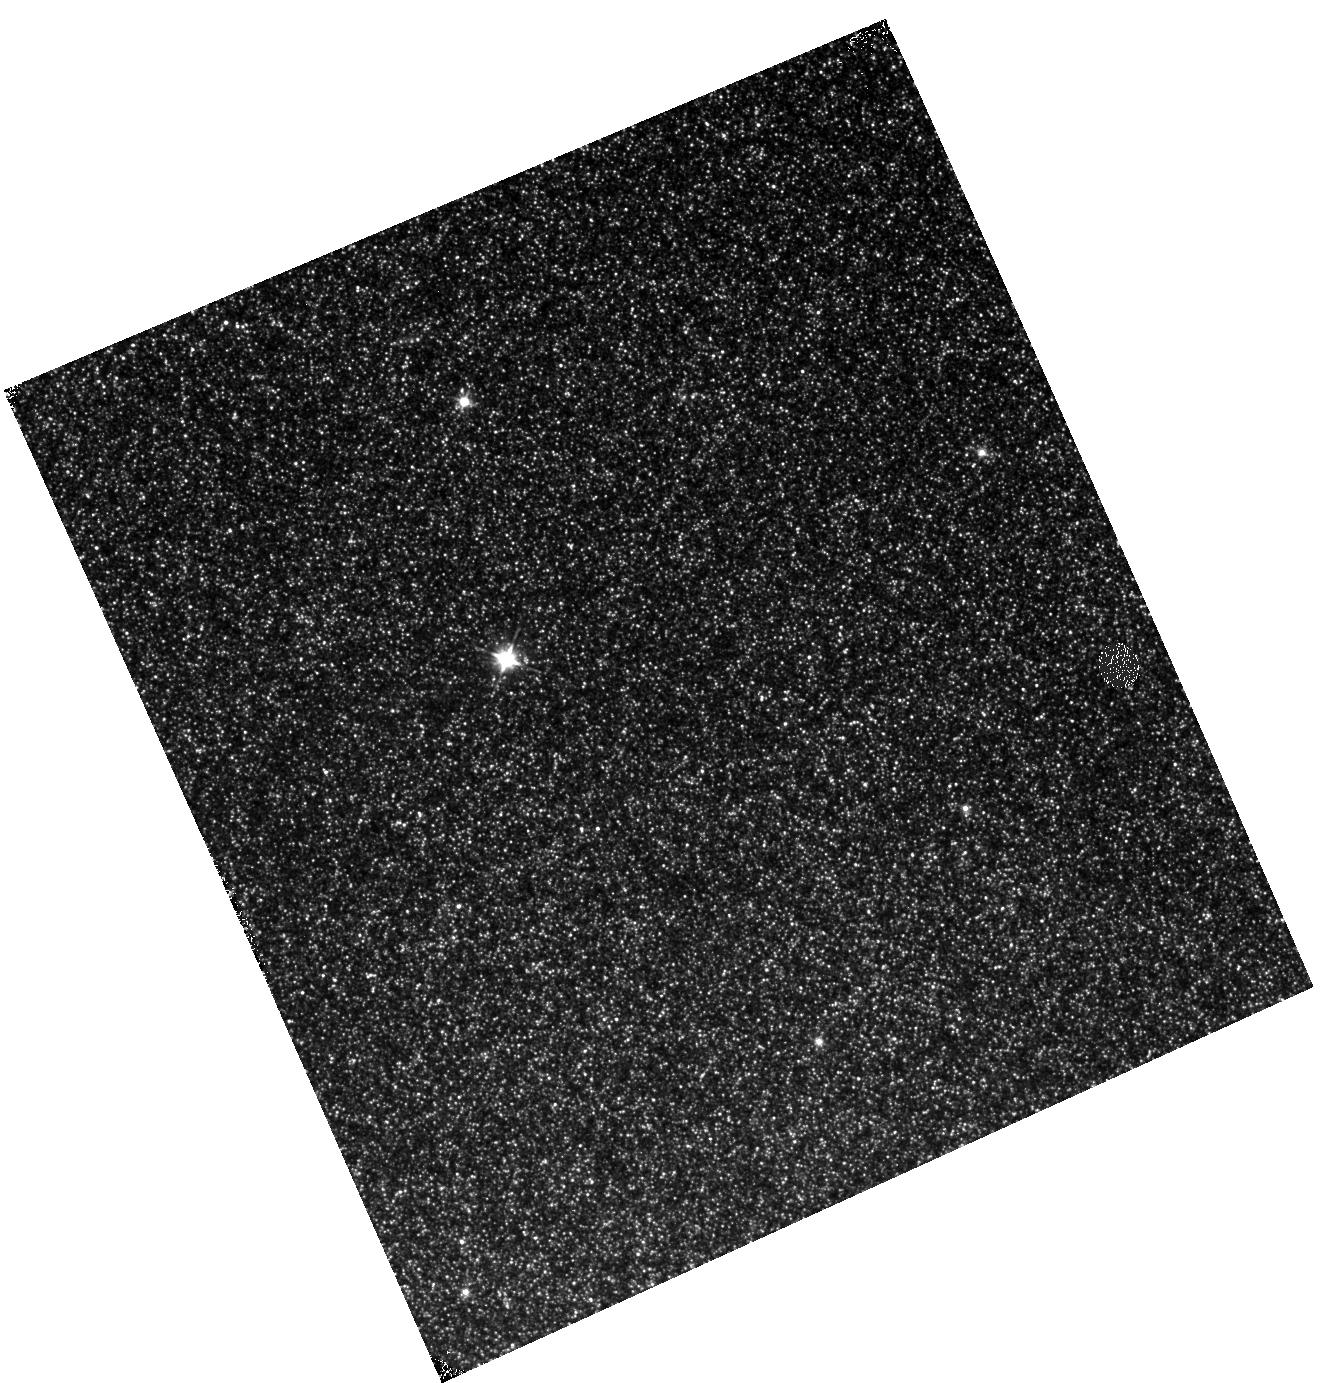
Target: M31-B03-F05-IR
Instrument: WFC3/IR
Filter: F110W
Exposure: 12 min
Observation ID: hst_12109_05_wfc3_ir_f110w_ibfn05

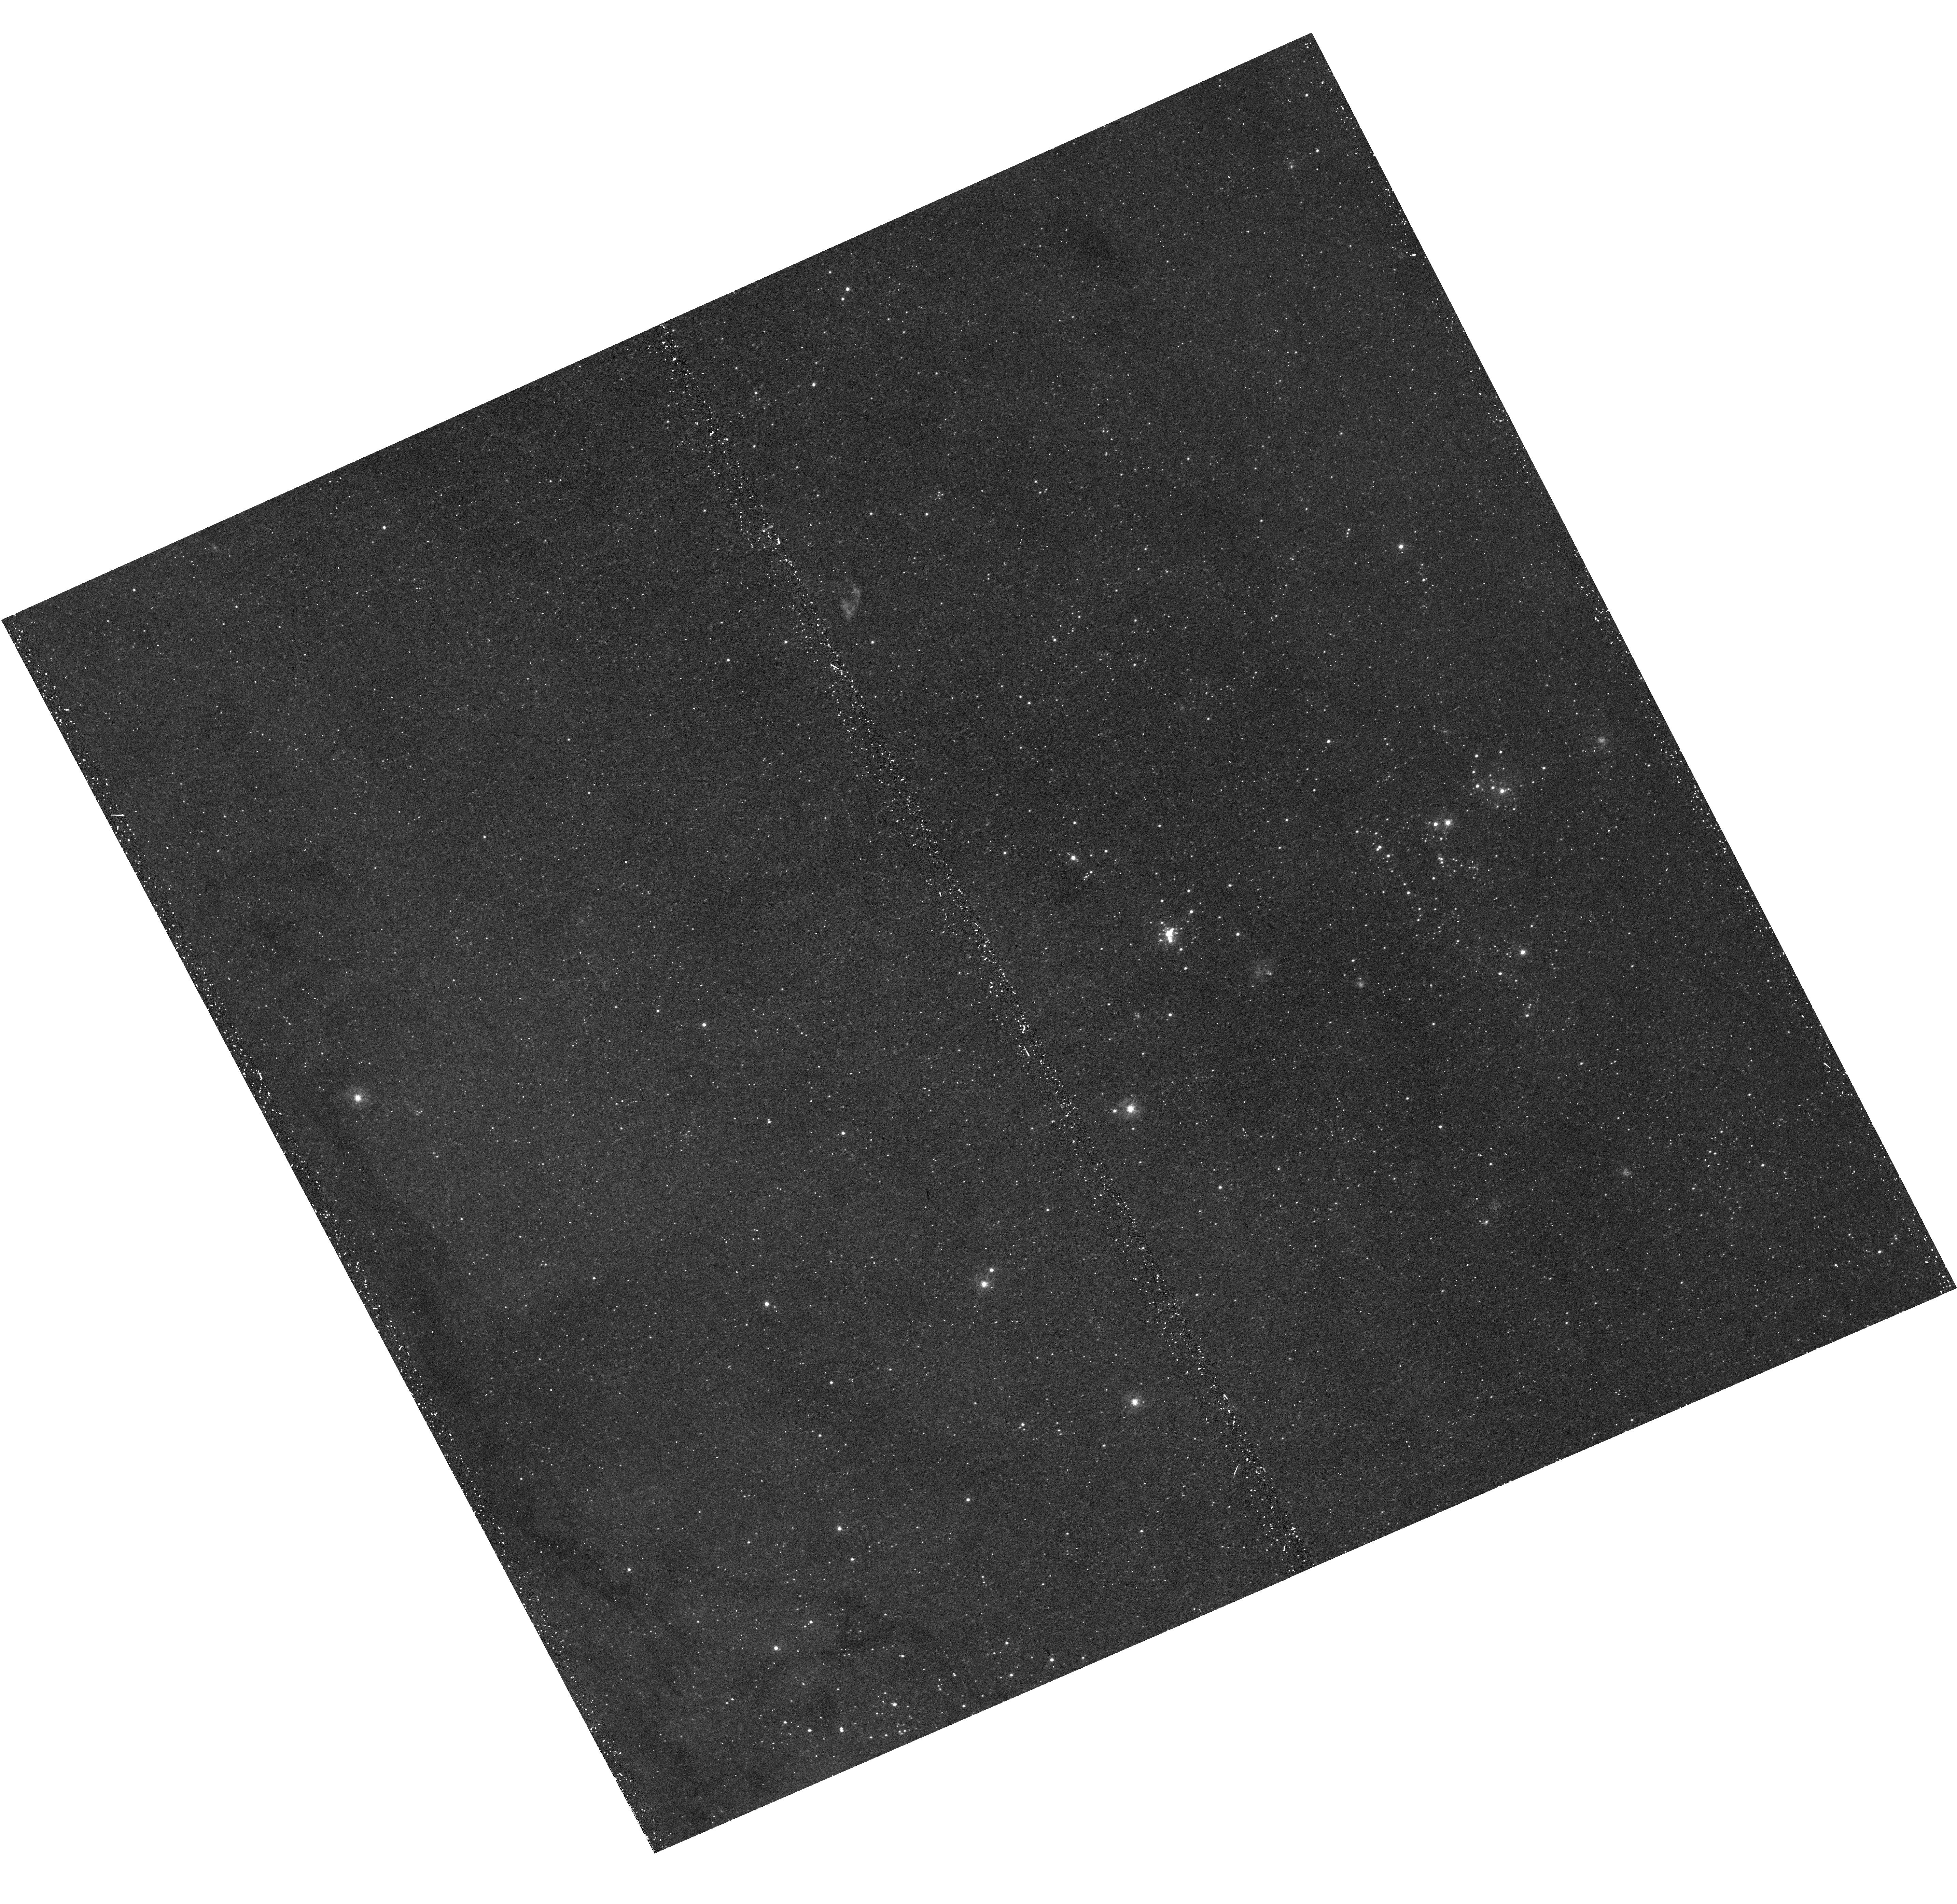
Target: M31-B03-F06-UVIS
Instrument: WFC3/UVIS
Filter: F336W
Exposure: 21 min
Observation ID: hst_12109_06_wfc3_uvis_f336w_ibfn06

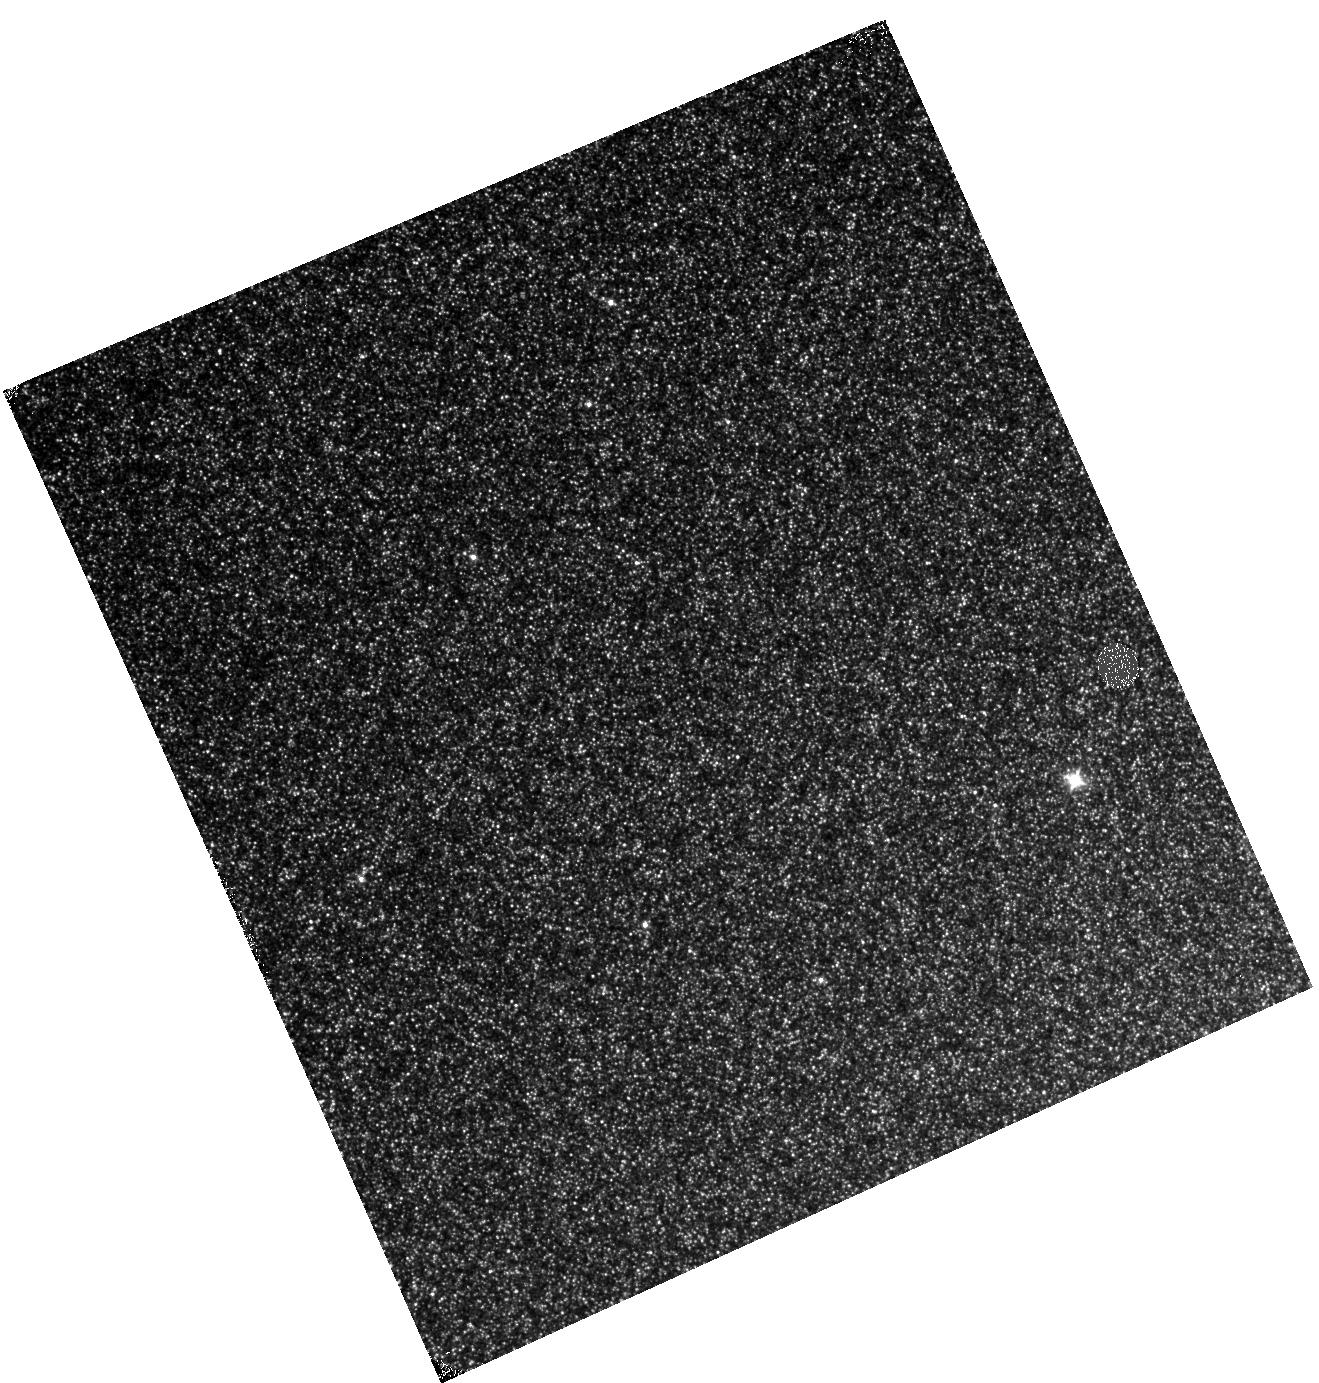
Target: M31-B03-F09-IR
Instrument: WFC3/IR
Filter: F110W
Exposure: 13 min
Observation ID: hst_12109_09_wfc3_ir_f110w_ibfn09

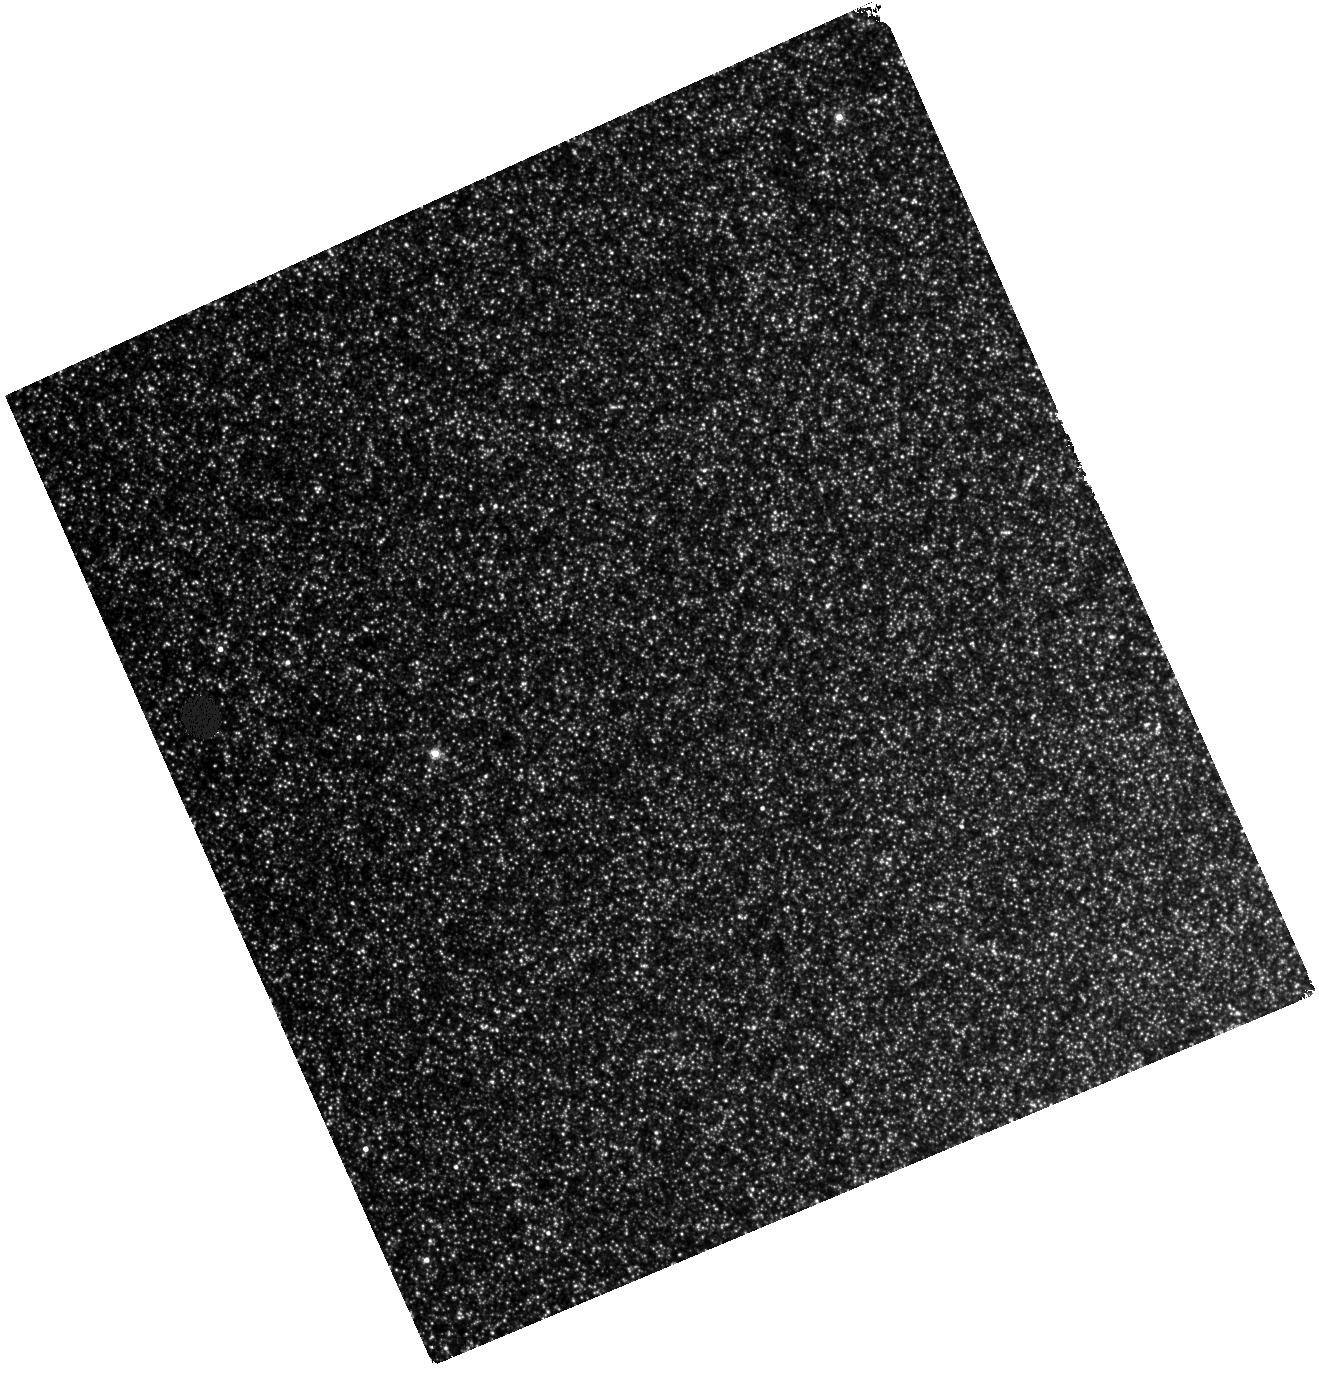
Target: M31-B03-F08-IR
Instrument: WFC3/IR
Filter: F160W
Exposure: 28 min
Observation ID: hst_12109_08_wfc3_ir_f160w_ibfn08

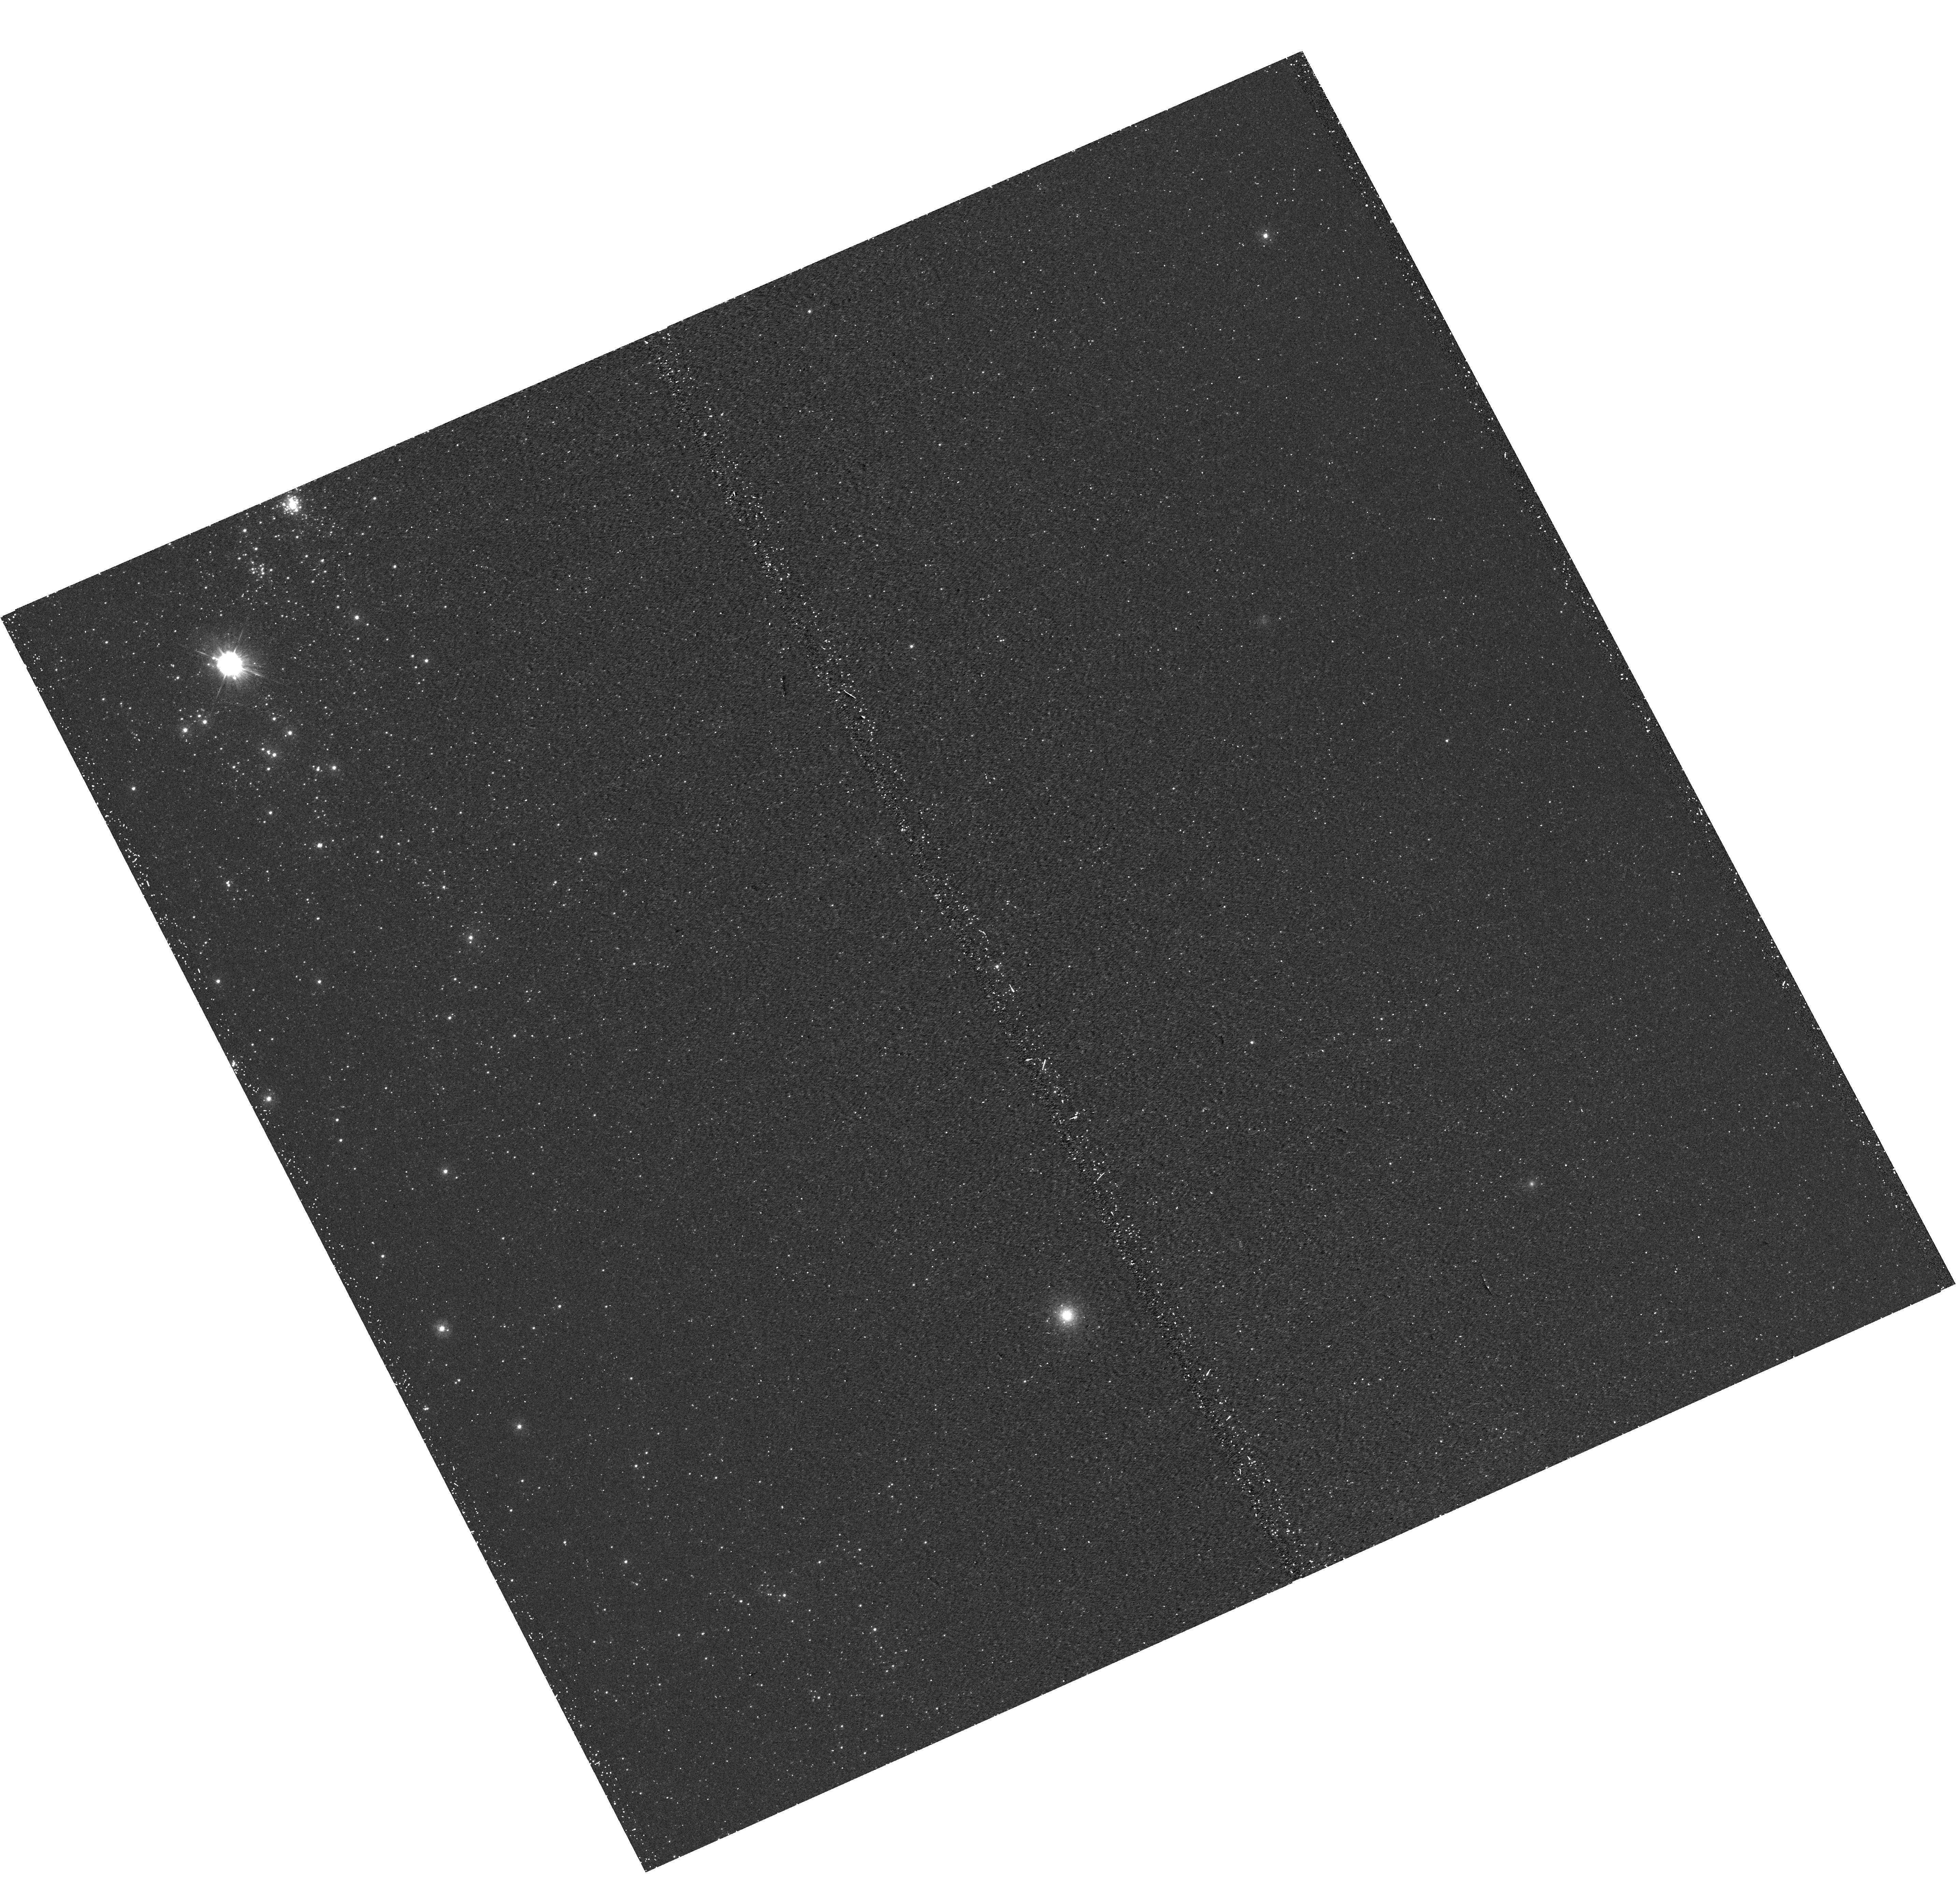
Target: M31-B03-F02-UVIS
Instrument: WFC3/UVIS
Filter: F275W
Exposure: 17 min
Observation ID: hst_12109_02_wfc3_uvis_f275w_ibfn02

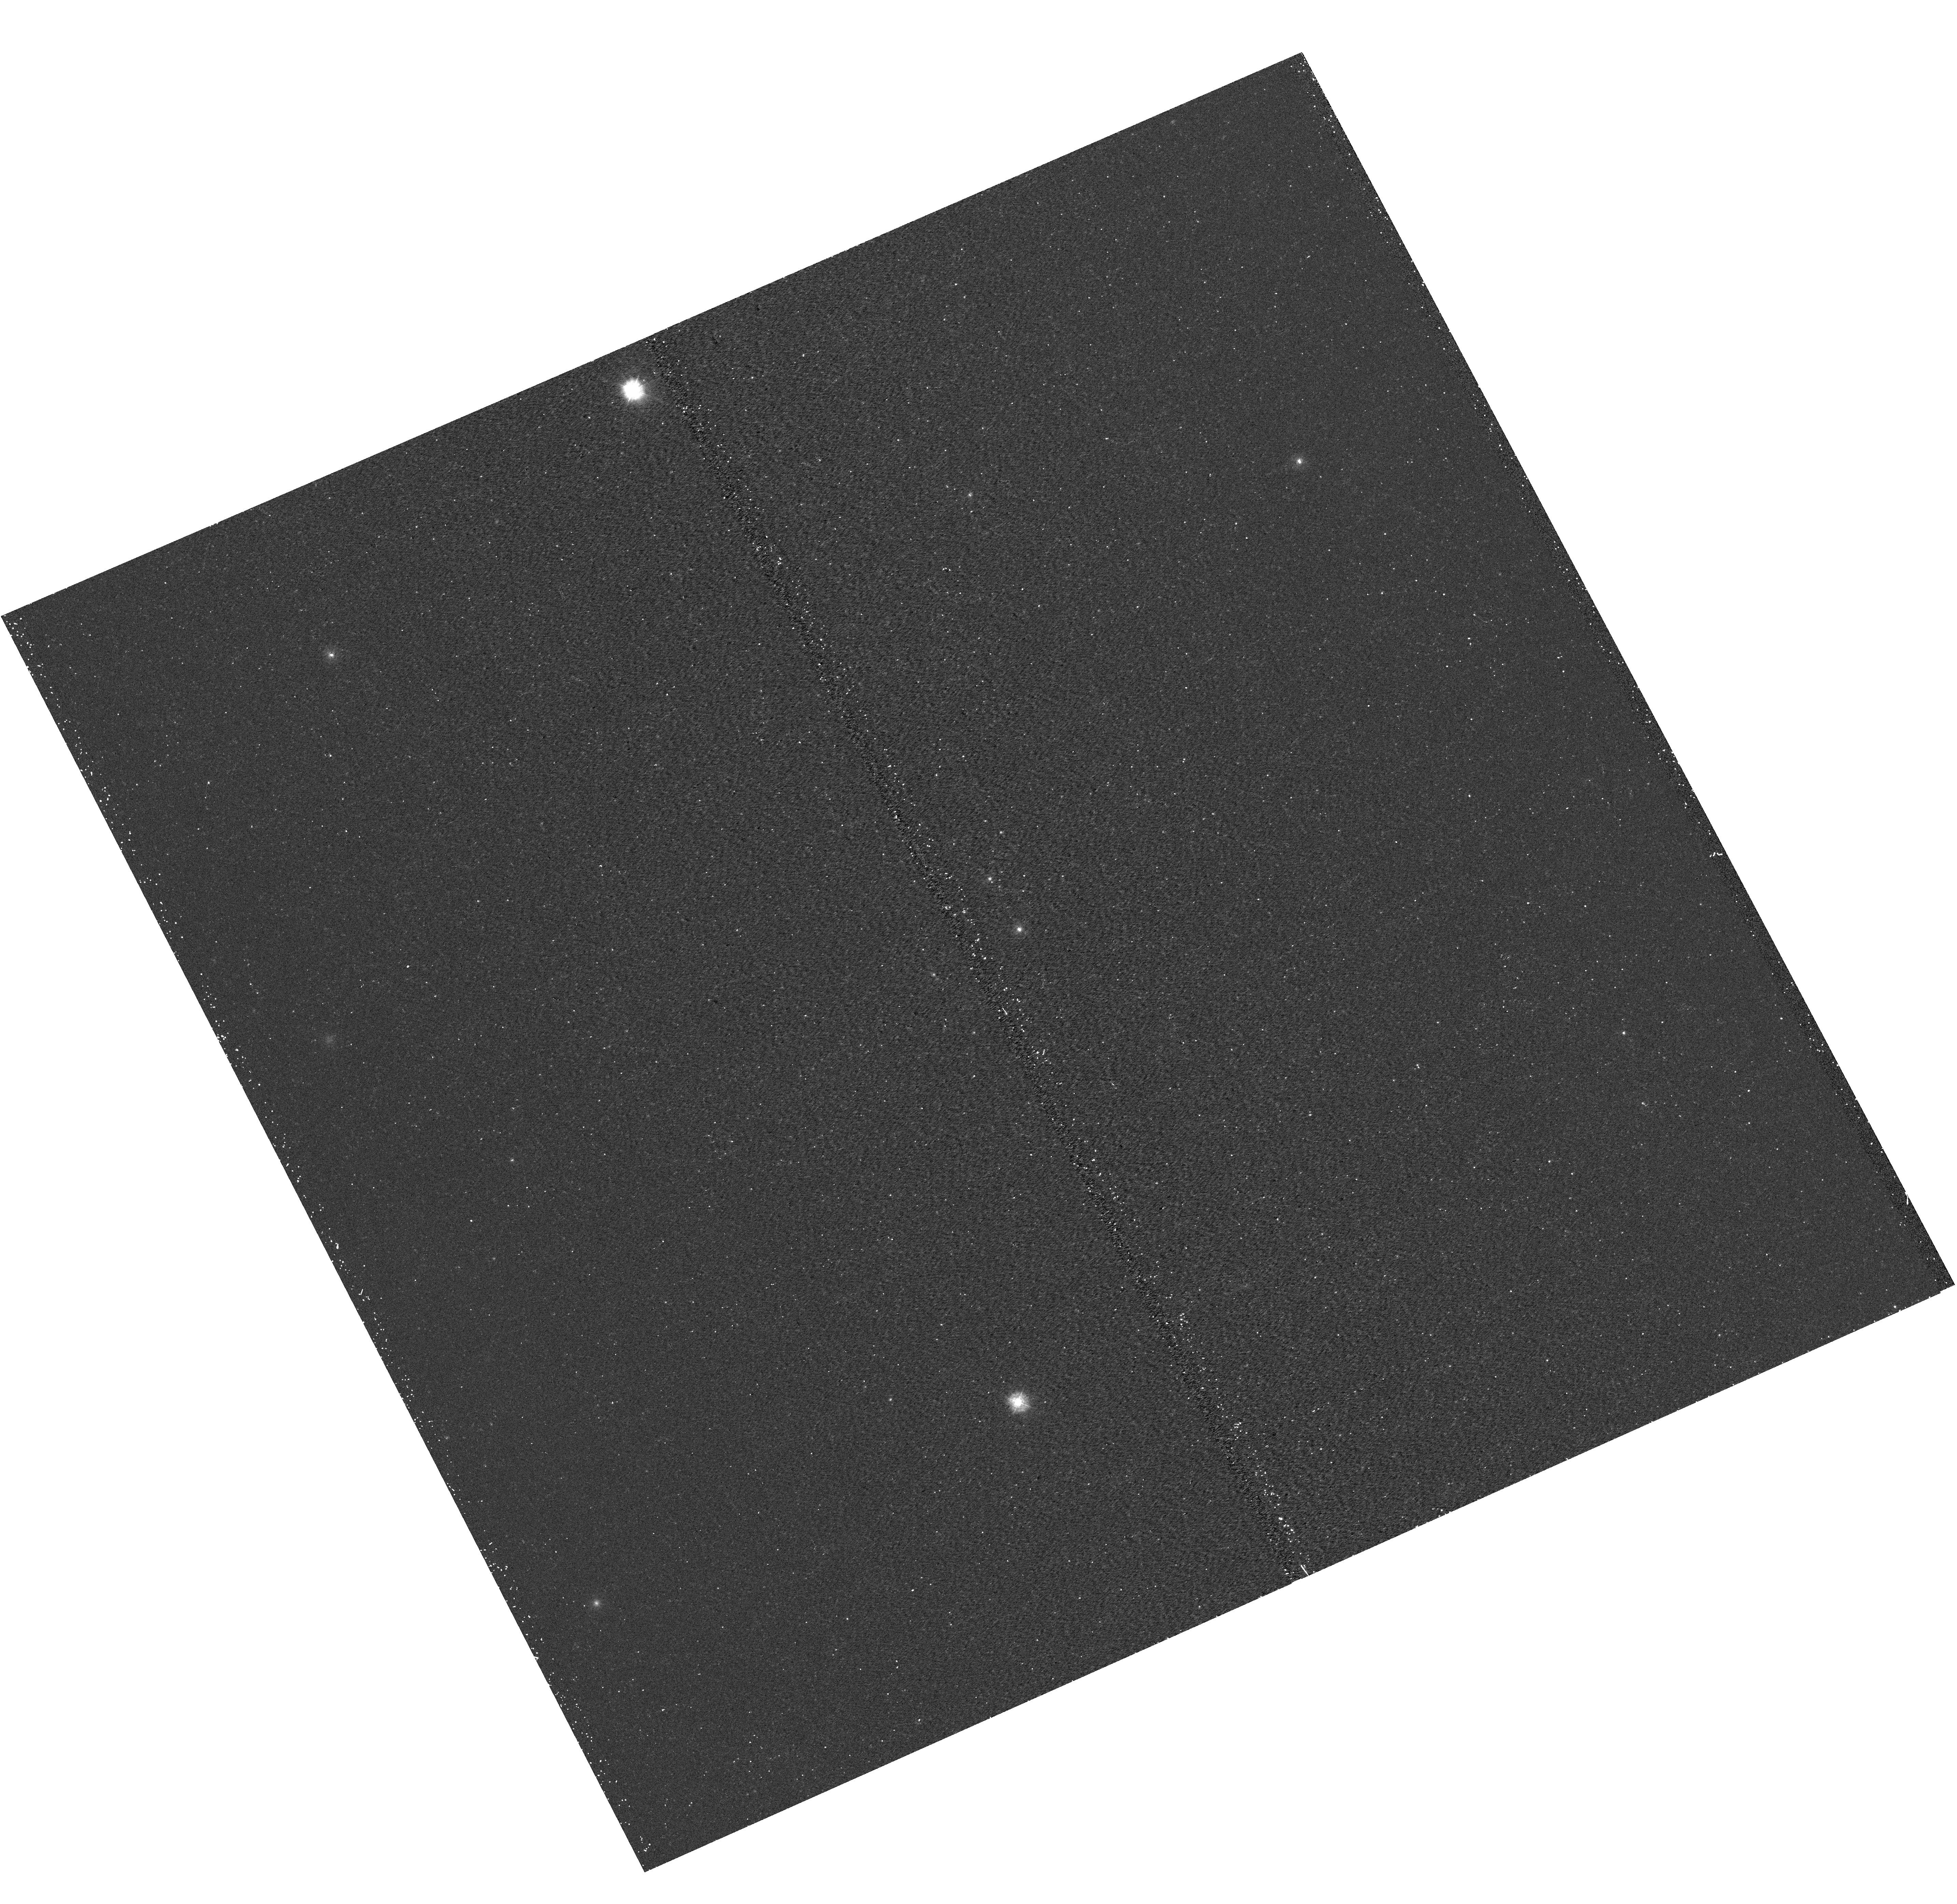
Target: M31-B03-F03-UVIS
Instrument: WFC3/UVIS
Filter: F275W
Exposure: 17 min
Observation ID: hst_12109_03_wfc3_uvis_f275w_ibfn03

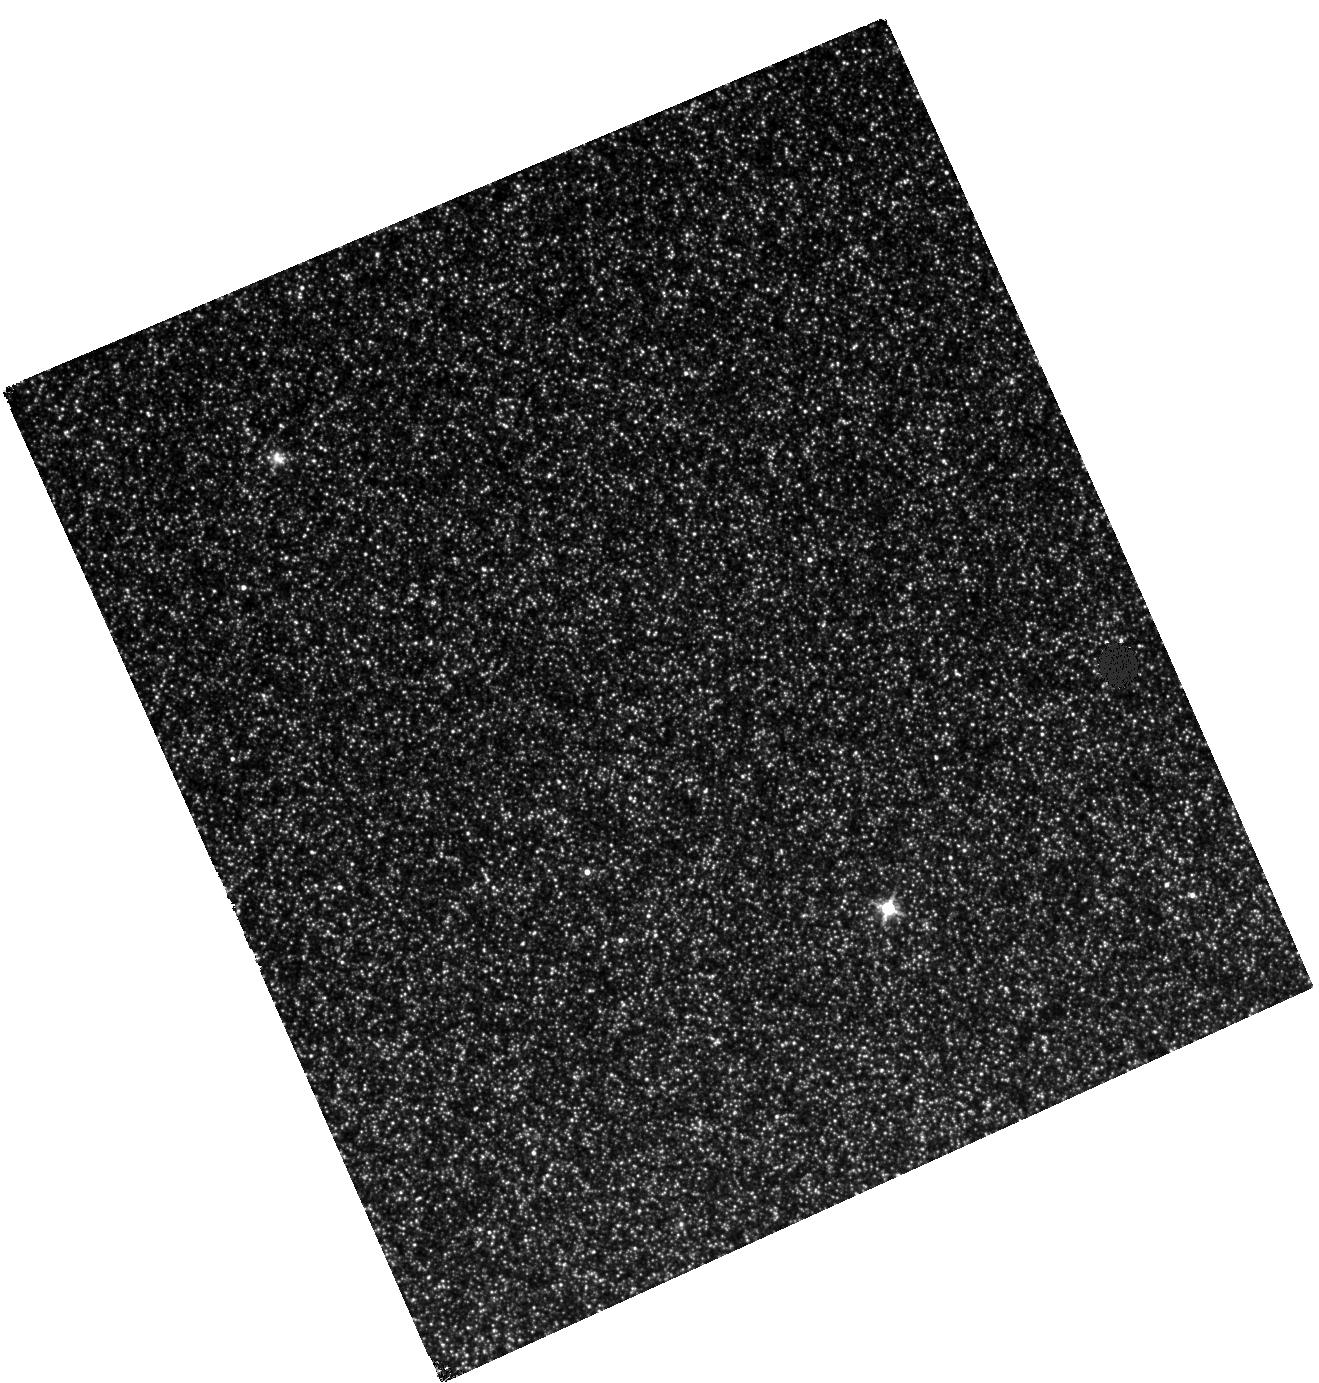
Target: M31-B03-F04-IR
Instrument: WFC3/IR
Filter: F160W
Exposure: 27 min
Observation ID: hst_12109_04_wfc3_ir_f160w_ibfn04

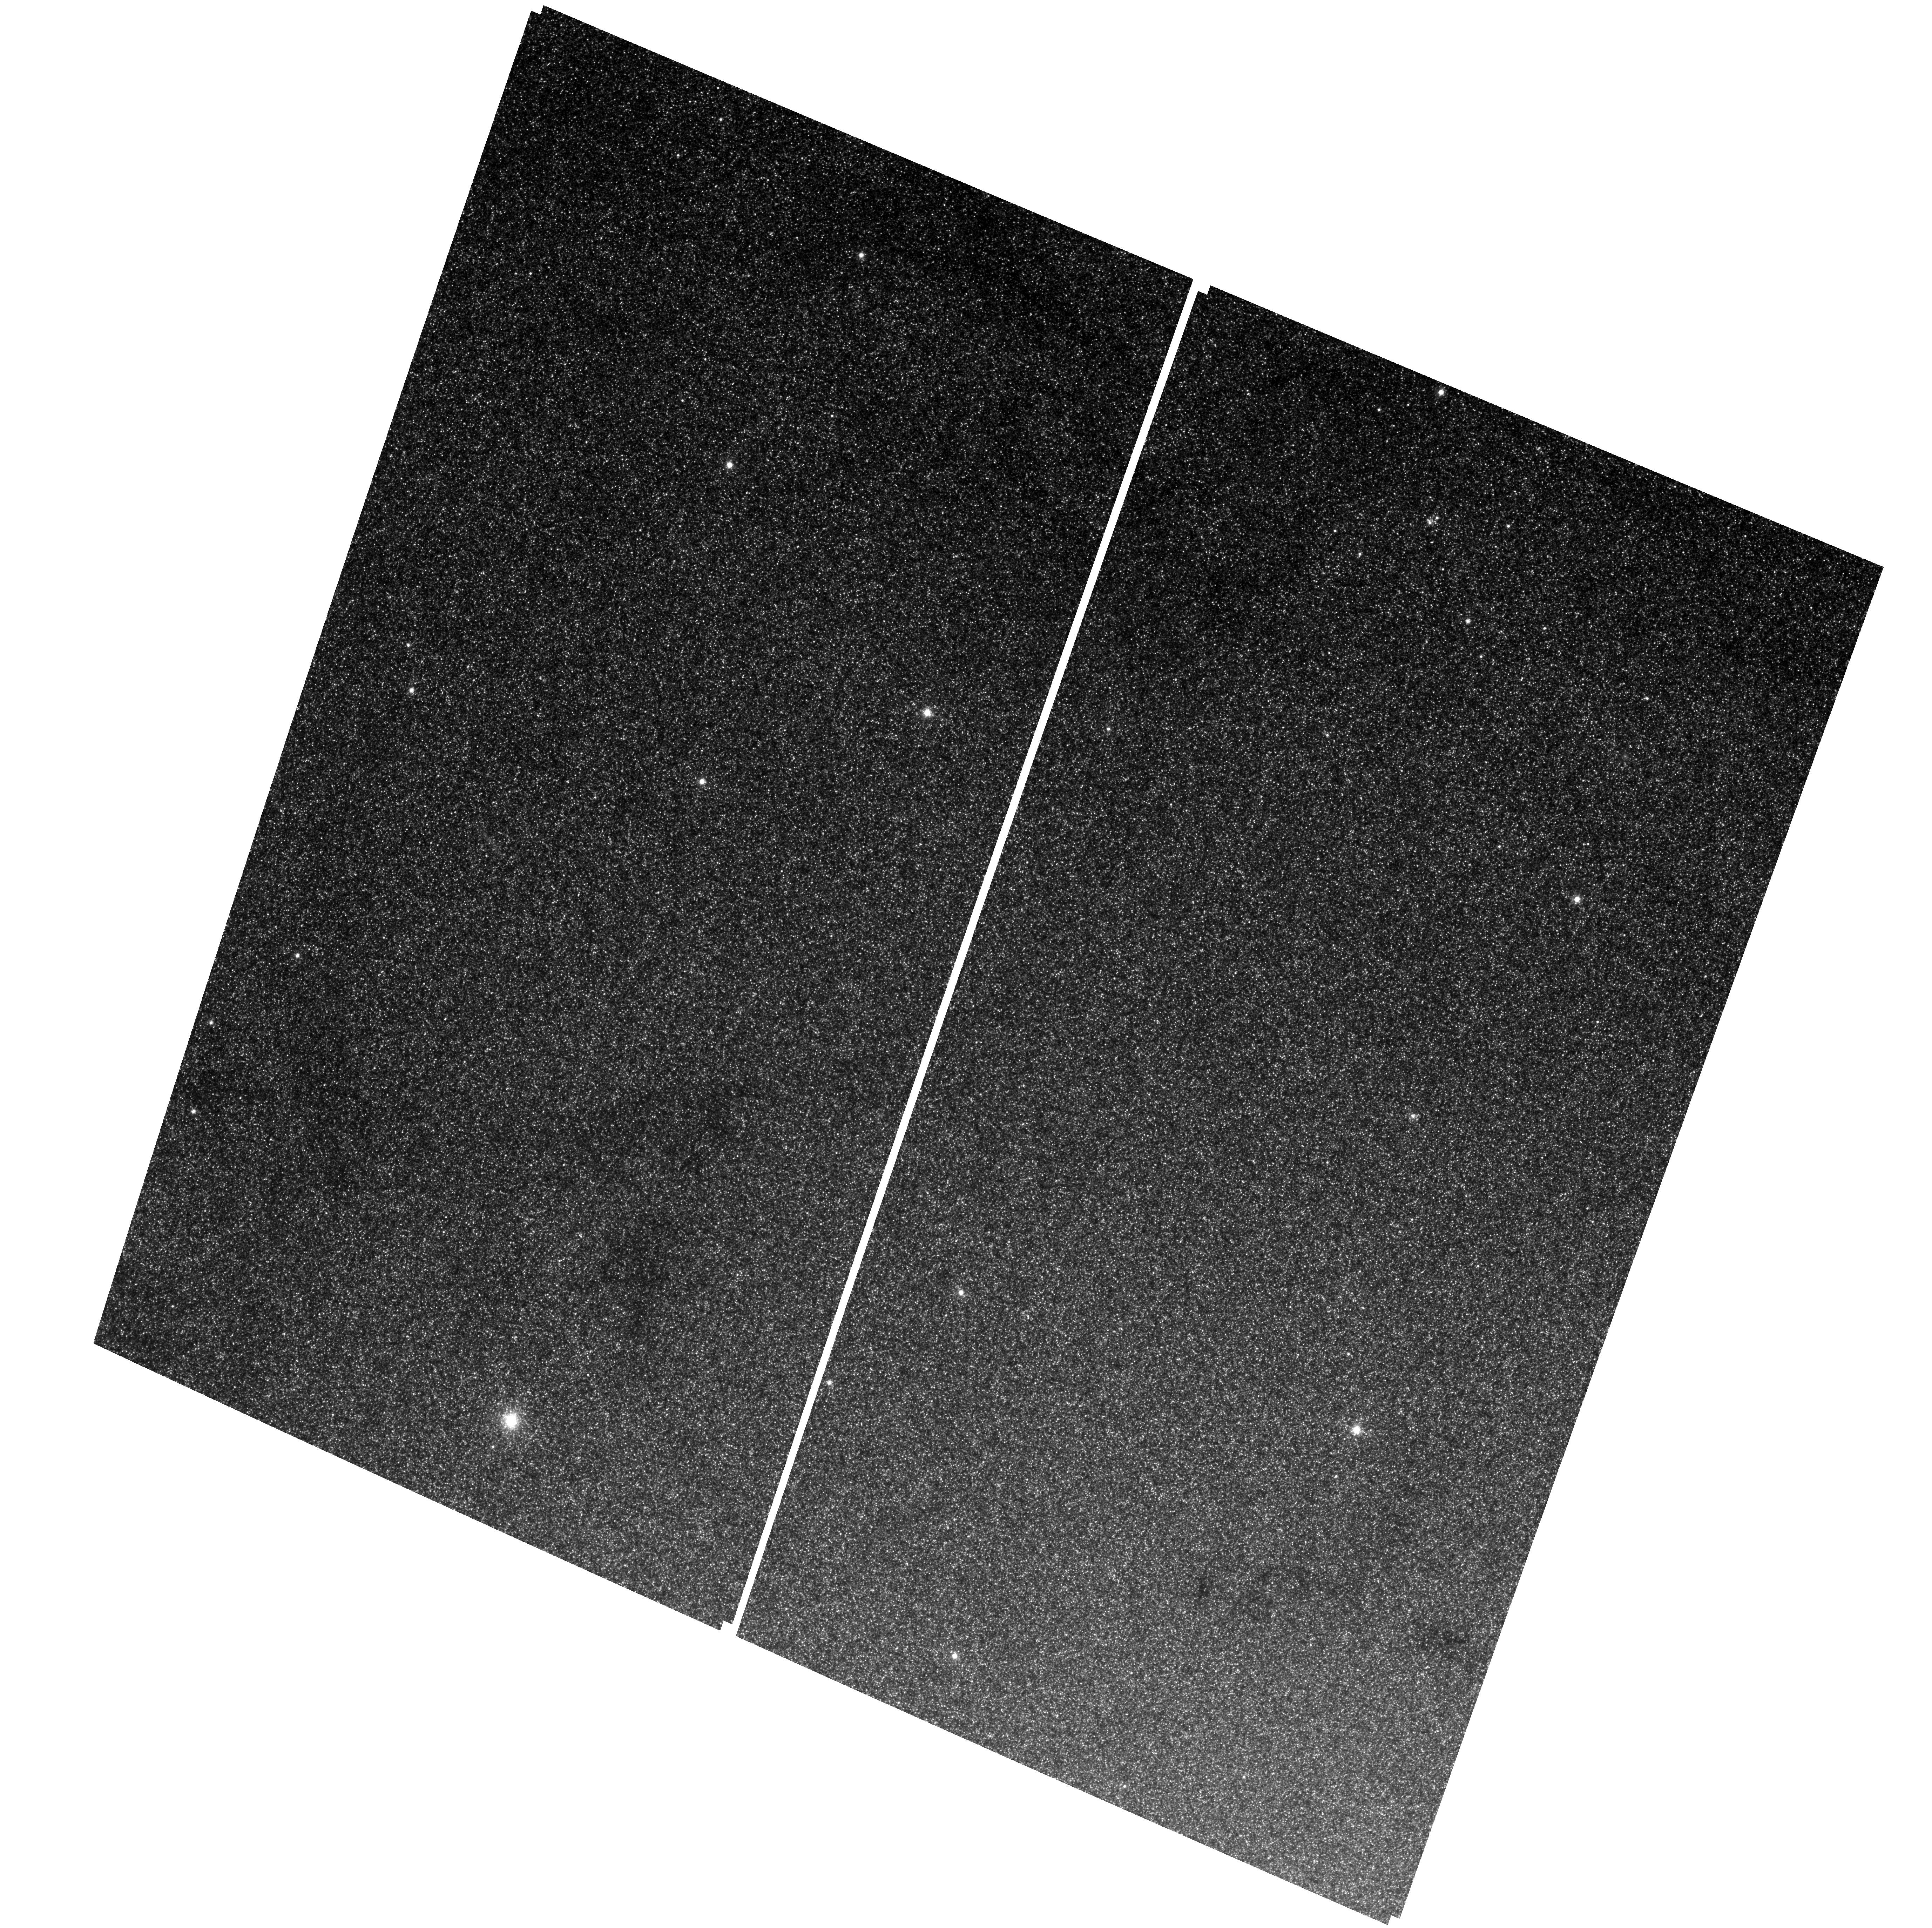
Target: M31-B03-F11-WFC
Instrument: ACS/WFC
Filter: F814W
Exposure: 29 min
Observation ID: hst_12109_08_acs_wfc_f814w_jbfn08

A Panchromatic Hubble Andromeda Treasury - I (PI: Dalcanton, Julianne)

We propose to image the north east quadrant of M31 to deep limits in the UV, optical, and near-IR. HST imaging should resolve the galaxy into more than 100 million stars, all with common distances and foreground extinctions. UV through NIR stellar photometry (F275W, F336W with WFC3/UVIS, F475W and F814W with ACS/WFC, and F110W and F160W with WFC3/NIR) will provide effective temperatures for a wide range of spectral types, while simultaneously mapping M31's extinction. Our central science drivers are to: understand high-mass variations in the stellar IMF as a function of SFR intensity and metallicity; capture the spatially-resolved star formation history of M31; study a vast sample of stellar clusters with a range of ages and metallicities. These are central to understanding stellar evolution and clustered star formation; constraining ISM energetics; and understanding the counterparts and environments of transient objects (novae, SNe, variable stars, x-ray sources, etc.). As its legacy, this survey adds M31 to the Milky Way and Magellanic Clouds as a fundamental calibrator of stellar evolution and star-formation processes for understanding the stellar populations of distant galaxies. Effective exposure times are 977s in F275W, 1368s in F336W, 4040s in F475W, 4042s in F814W, 699s in F110W, and 1796s in F160W, including short exposures to avoid saturation of bright sources. These depths will produce photon-limited images in the UV. Images will be crowding-limited in the optical and NIR, but will reach below the red clump at all radii. The images will reach the Nyquist sampling limit in F160W, F475W, and F814W.